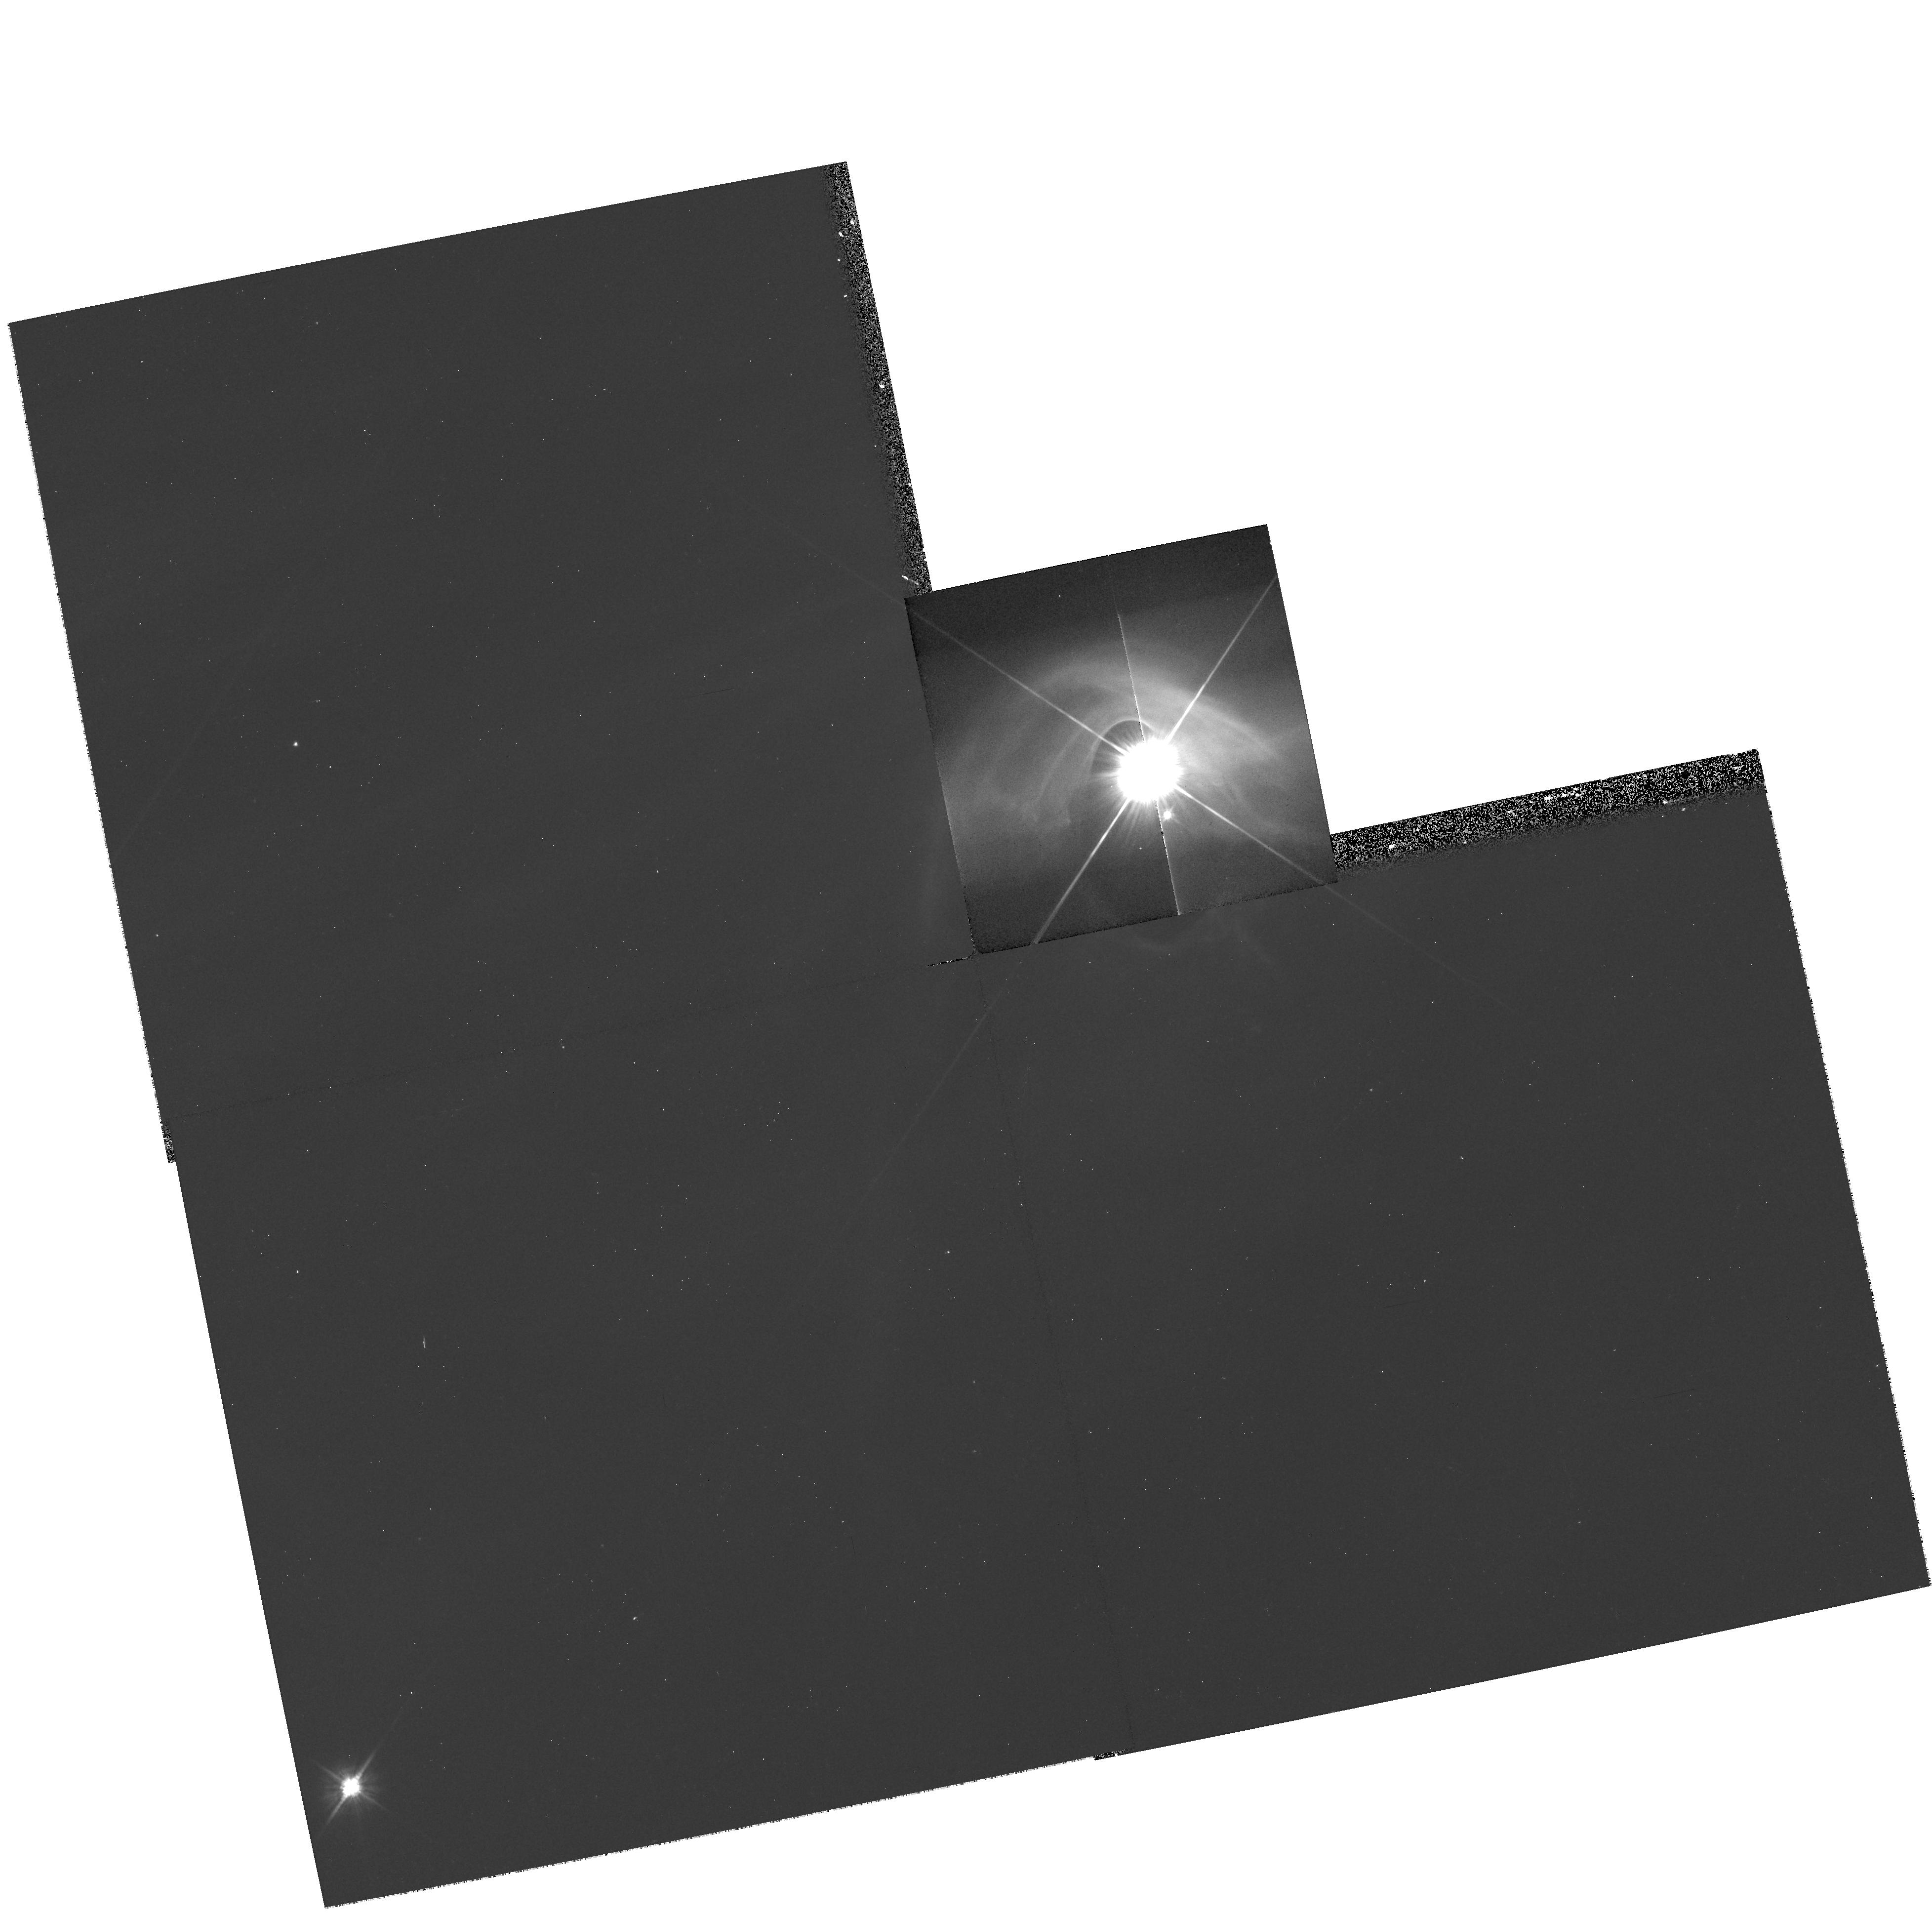
Target: SZ-19
Instrument: WFPC2/PC
Filter: F606W
Exposure: 11 min
Observation ID: hst_8216_13_wfpc2_pc_f606w_u5d713

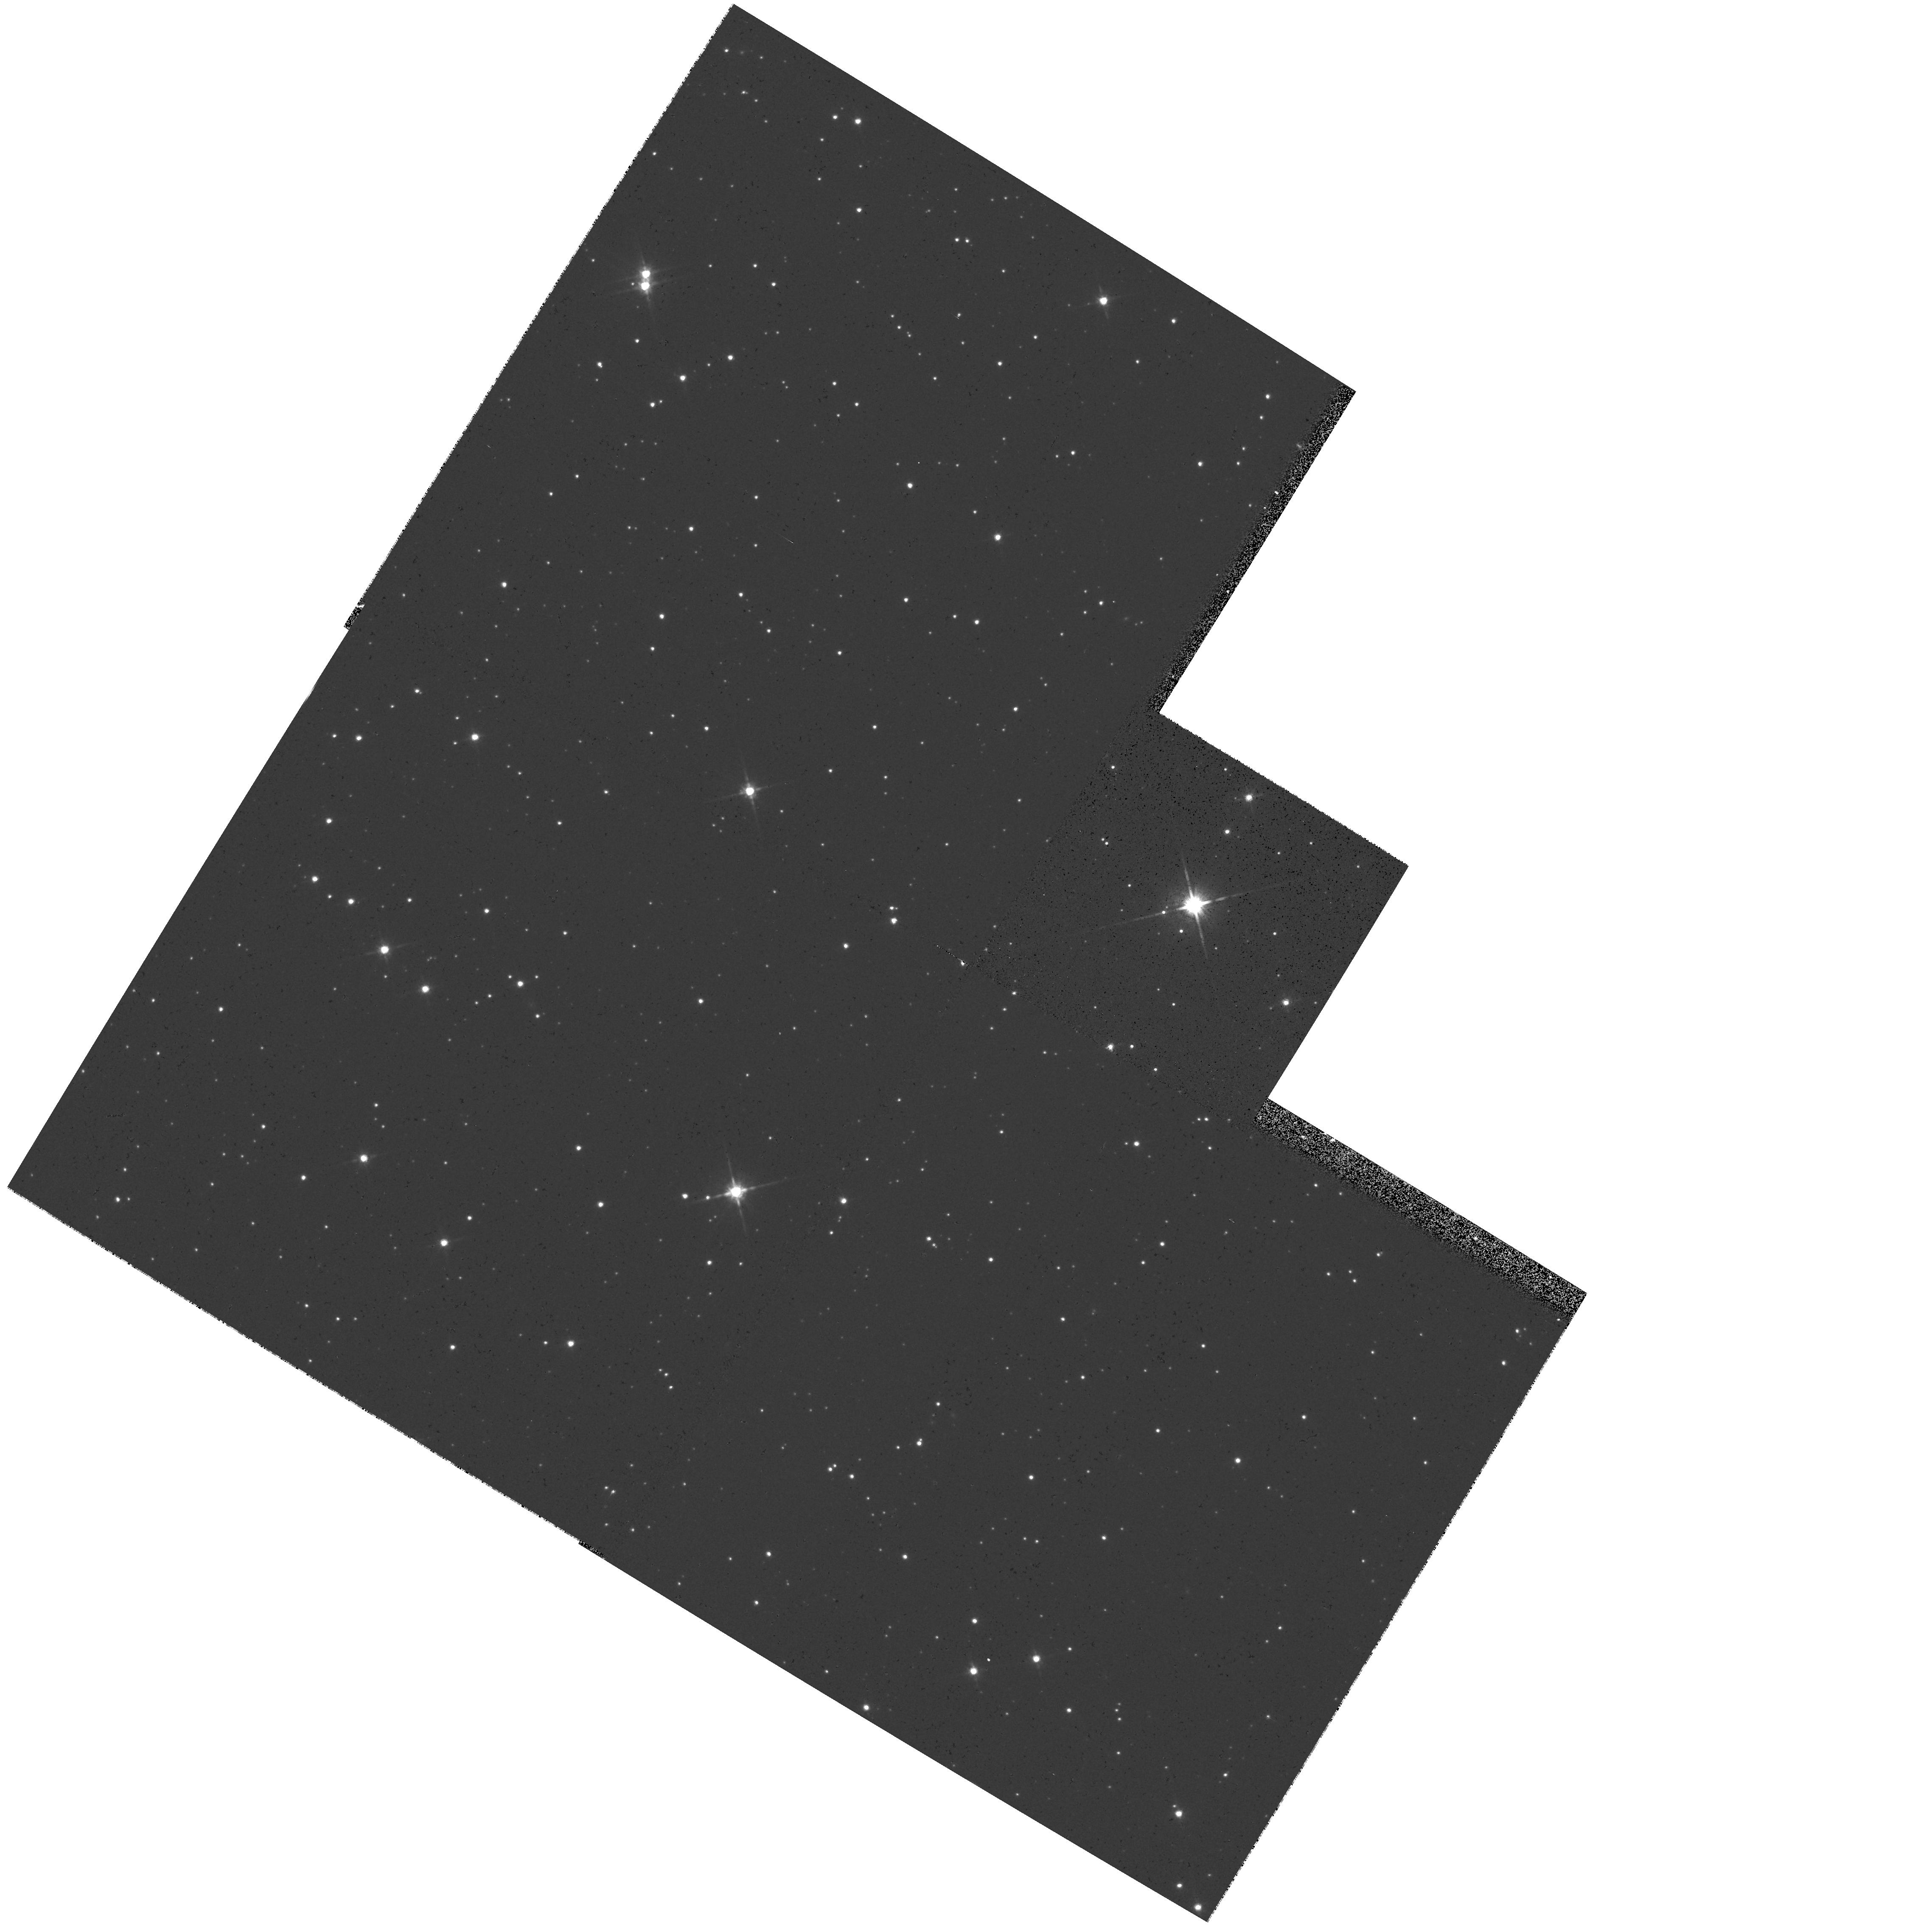
Target: SZ-111
Instrument: WFPC2/PC
Filter: F814W
Exposure: 5 min
Observation ID: hst_8216_31_wfpc2_pc_f814w_u5d731

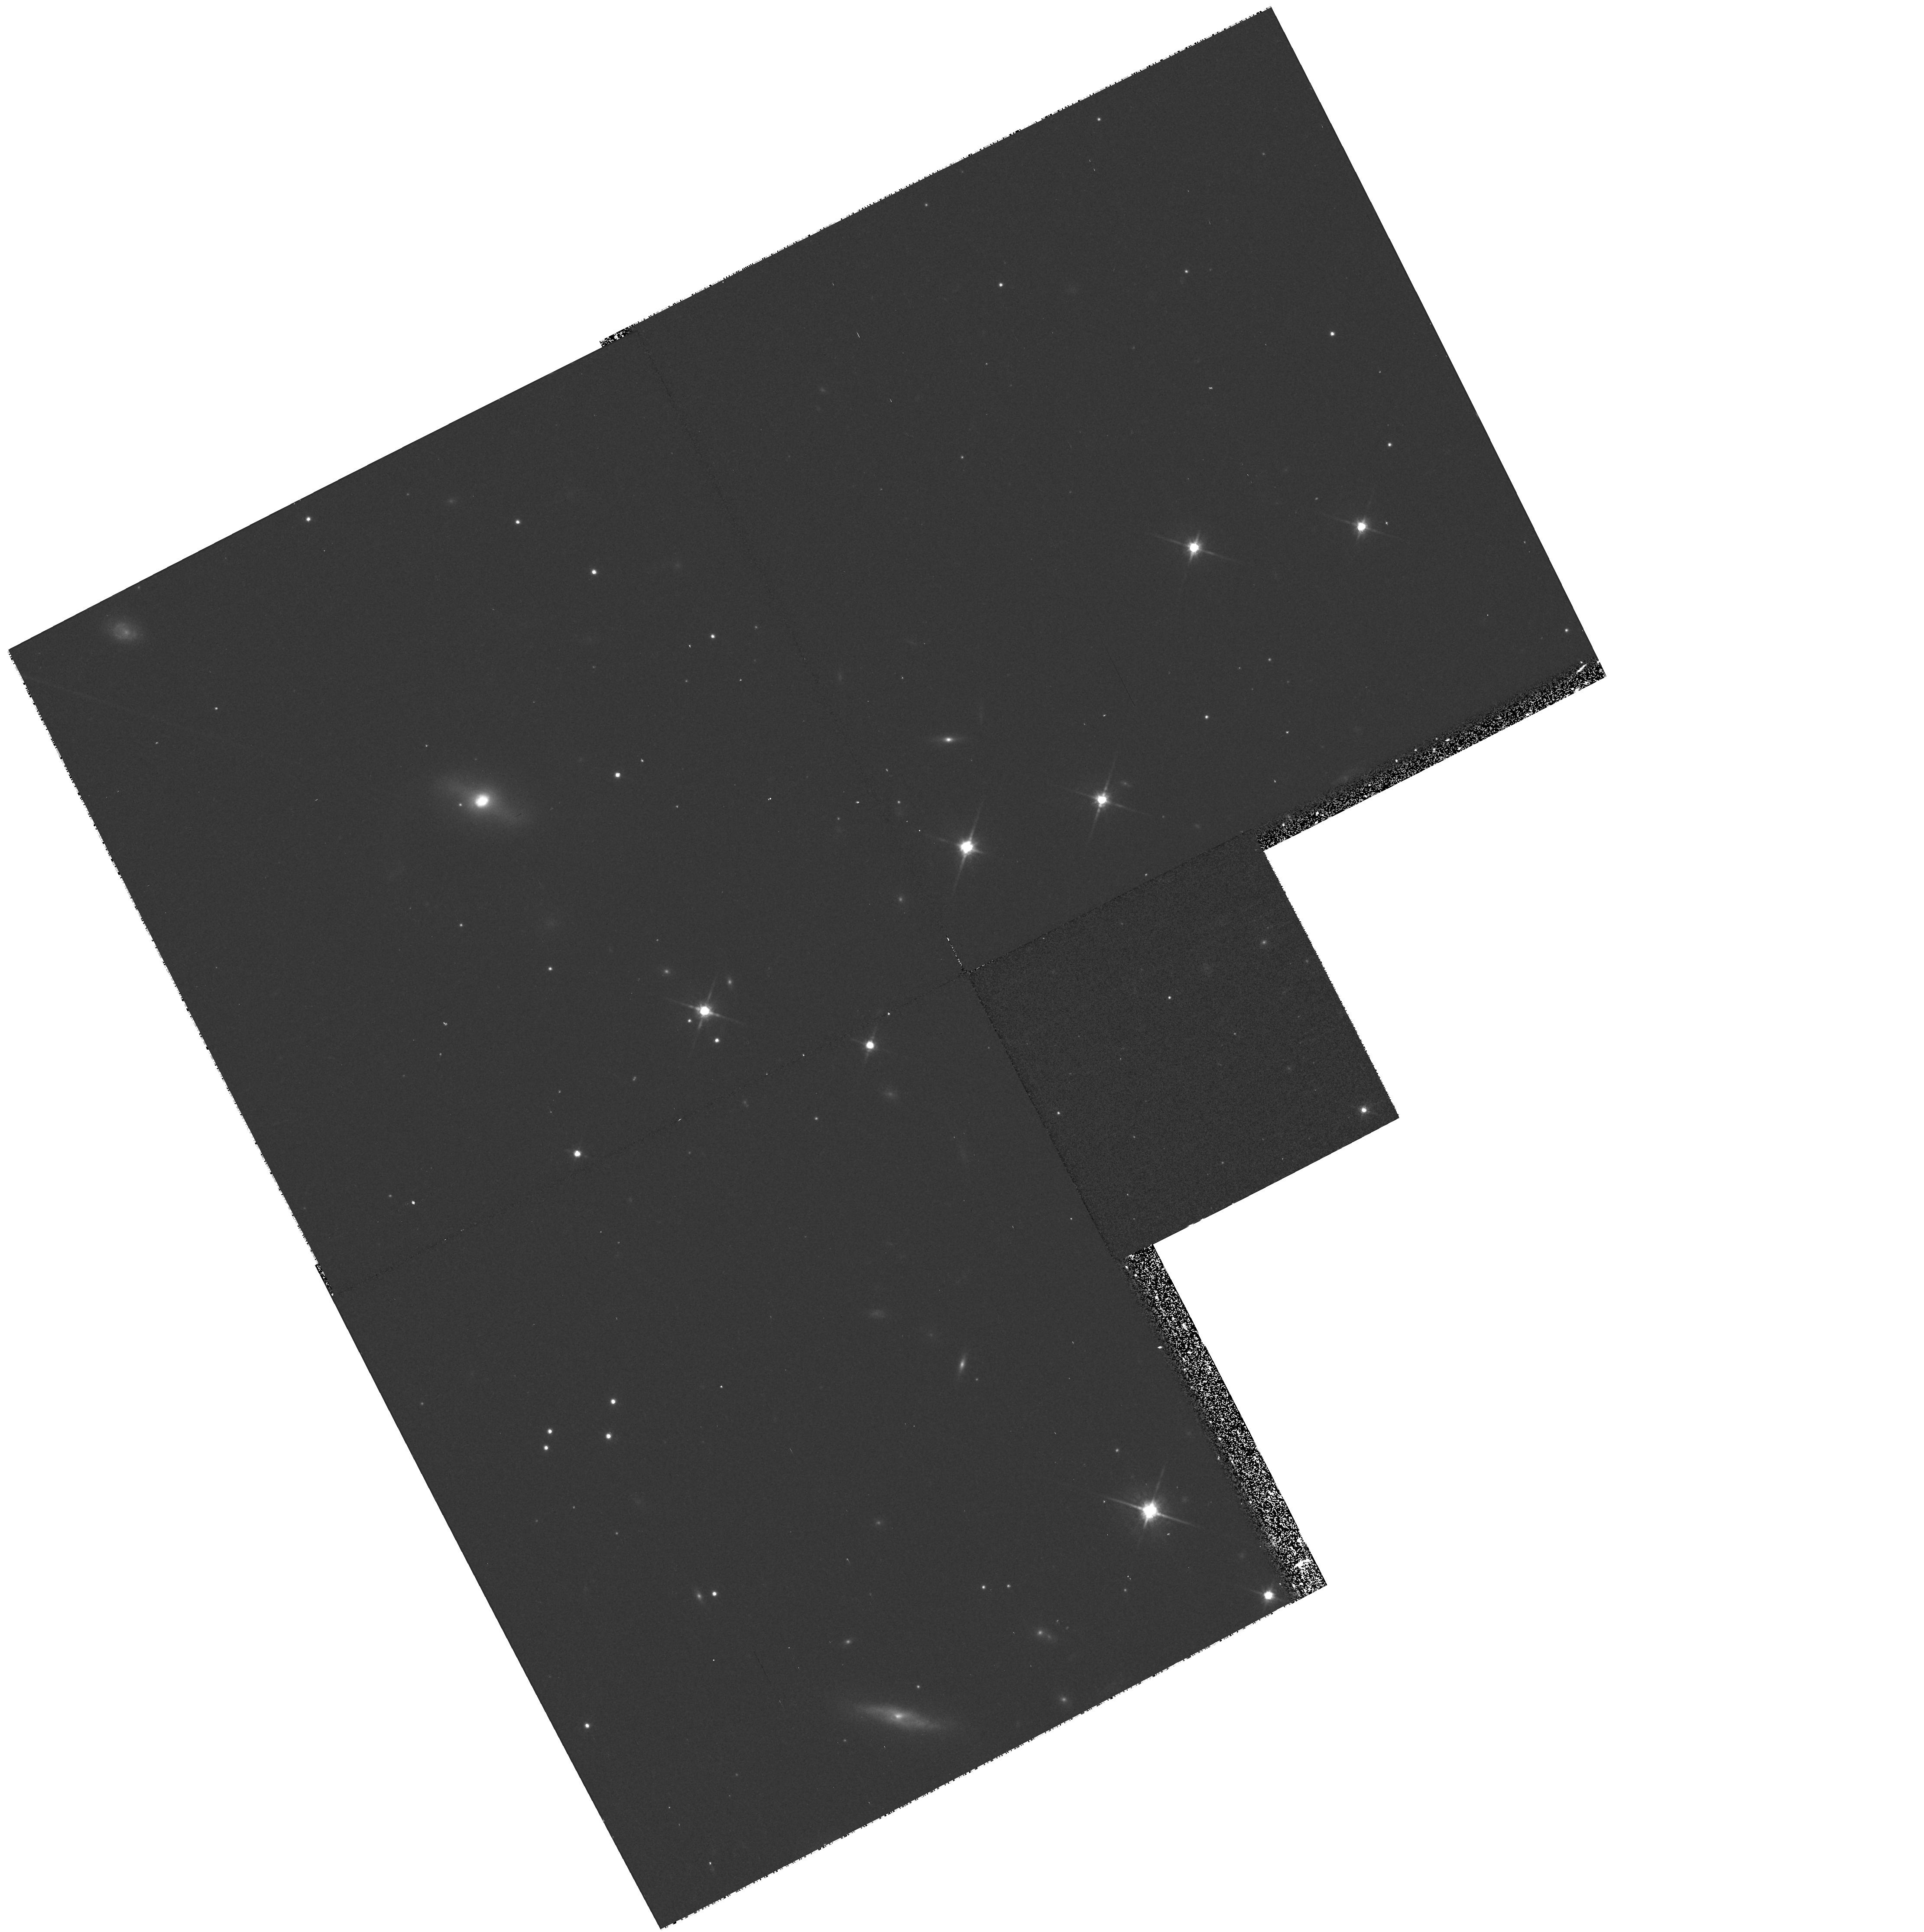
Target: IRAS04200+2759
Instrument: WFPC2/PC
Filter: F814W
Exposure: 20 min
Observation ID: hst_8216_53_wfpc2_pc_f814w_u5d753

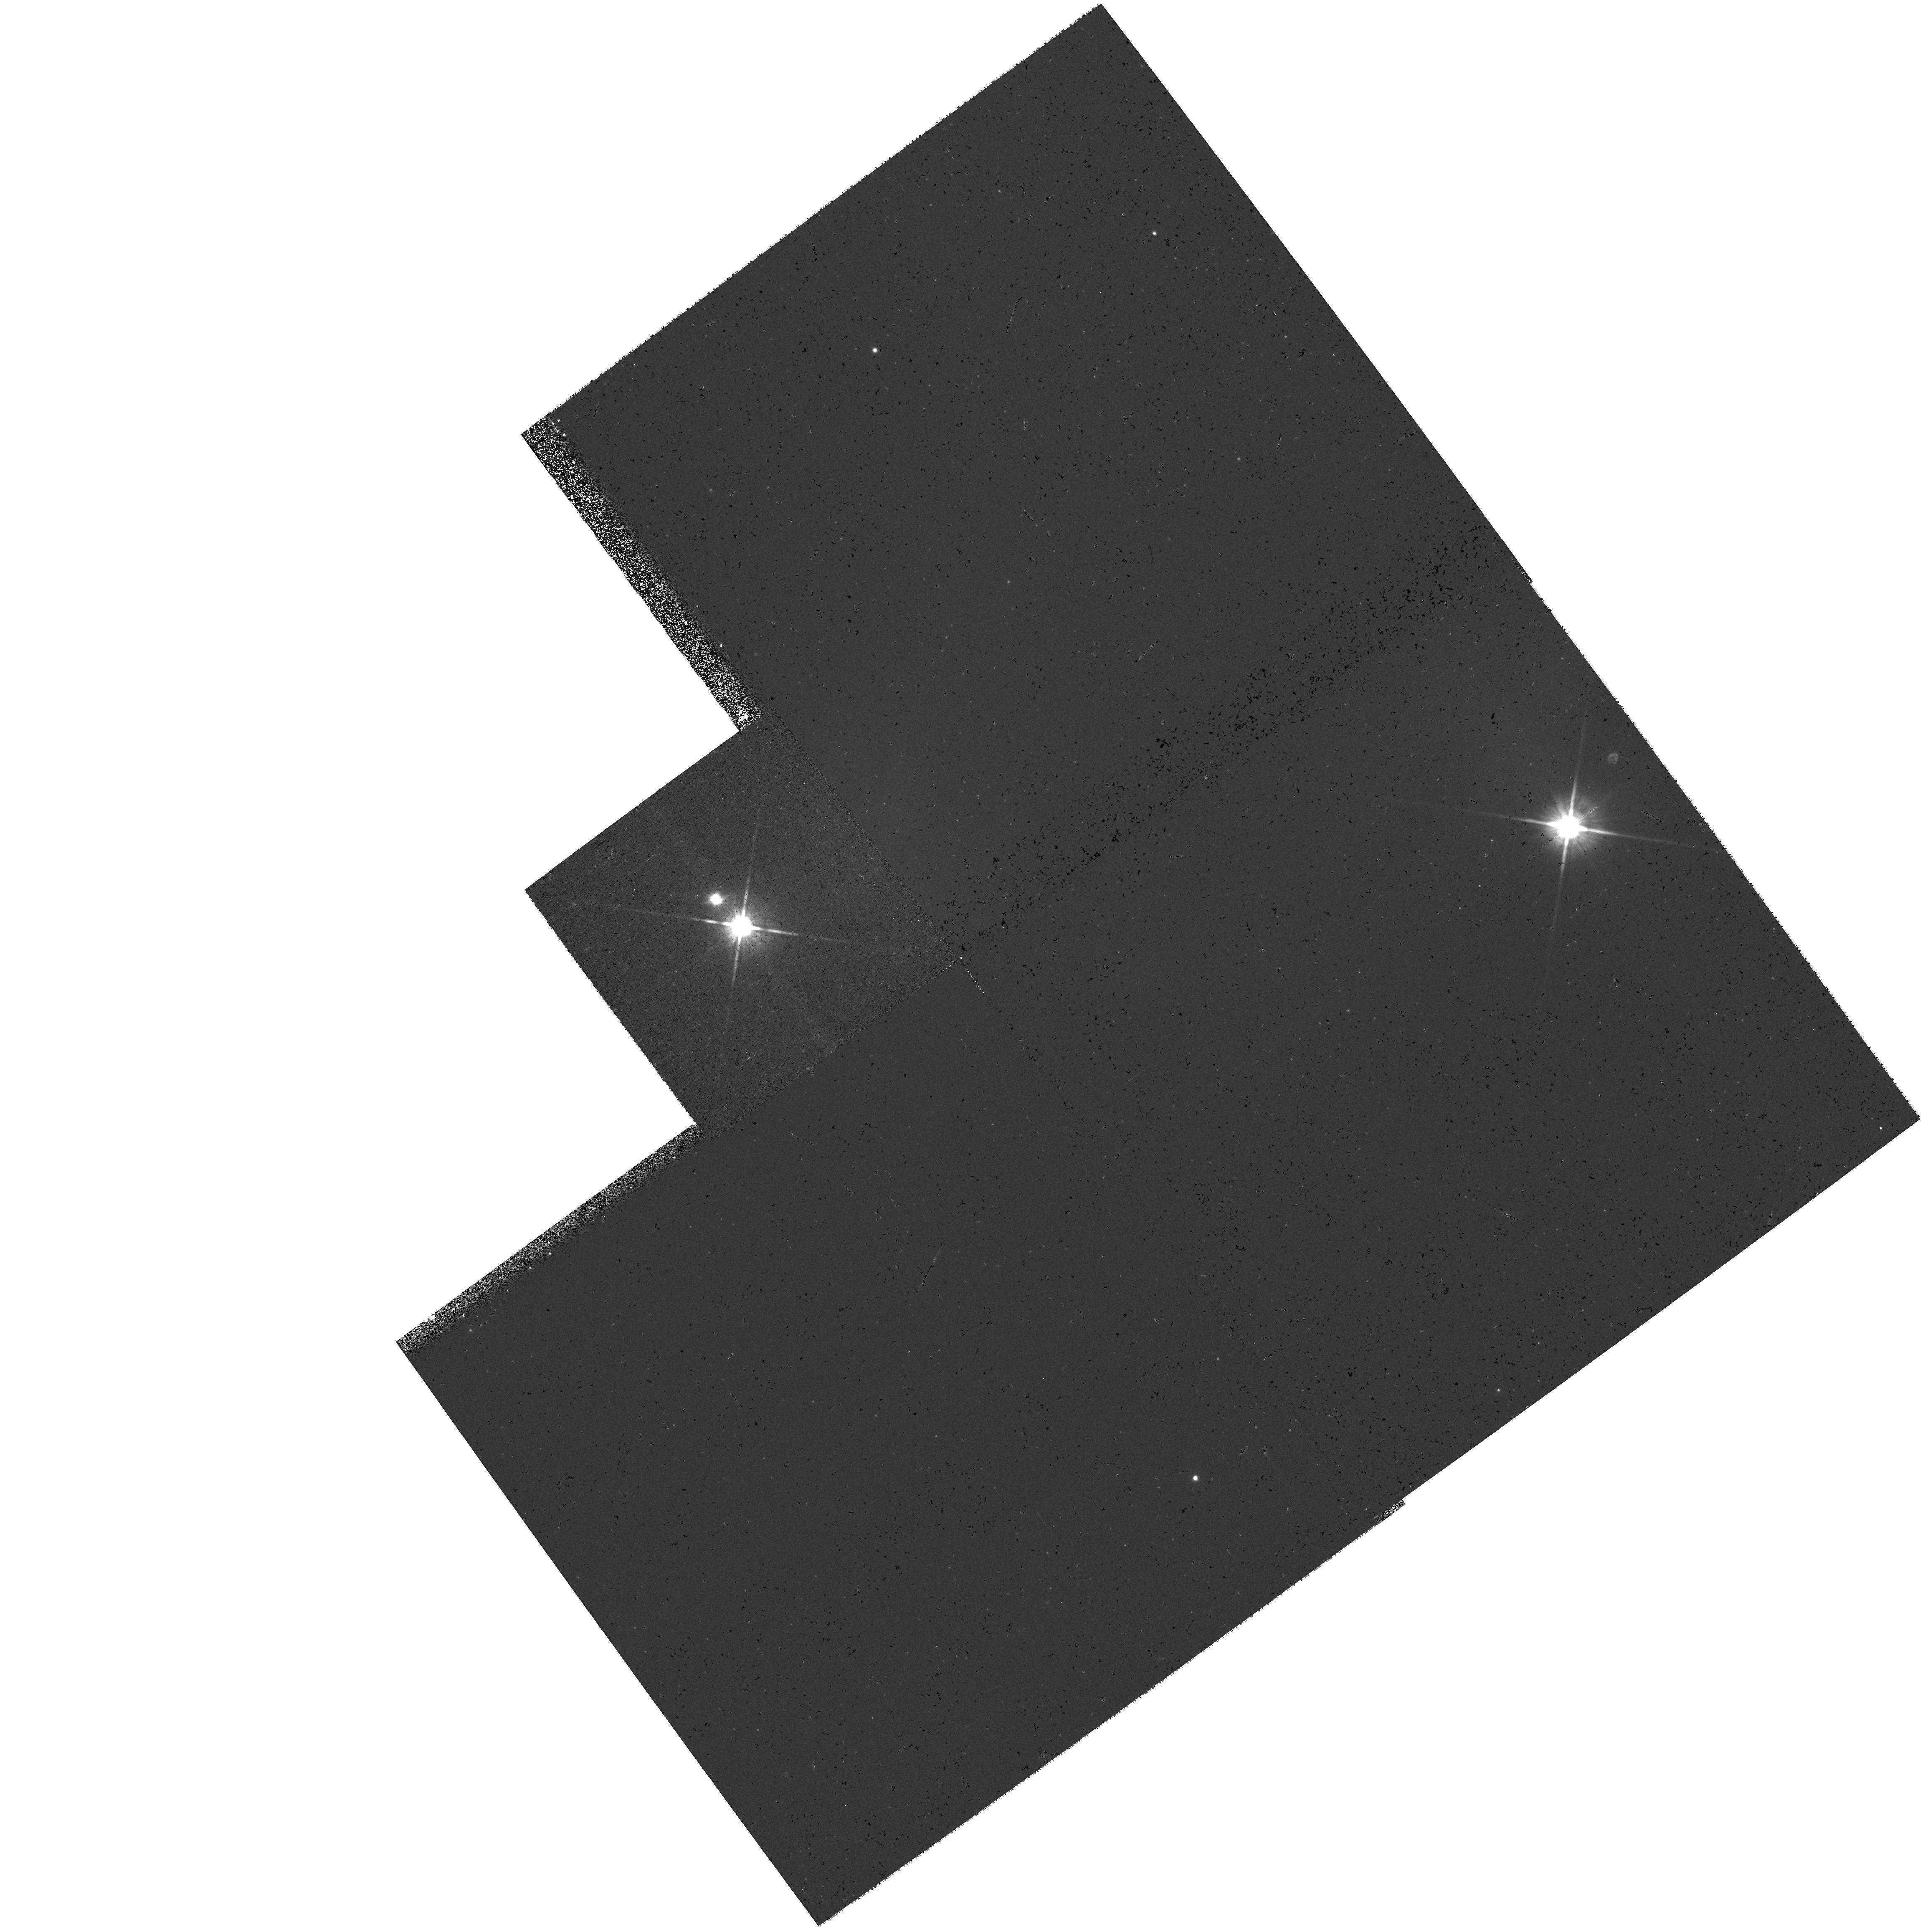
Target: HV-TAU
Instrument: WFPC2/PC
Filter: F814W
Exposure: 4 min
Observation ID: hst_8216_01_wfpc2_pc_f814w_u5d701

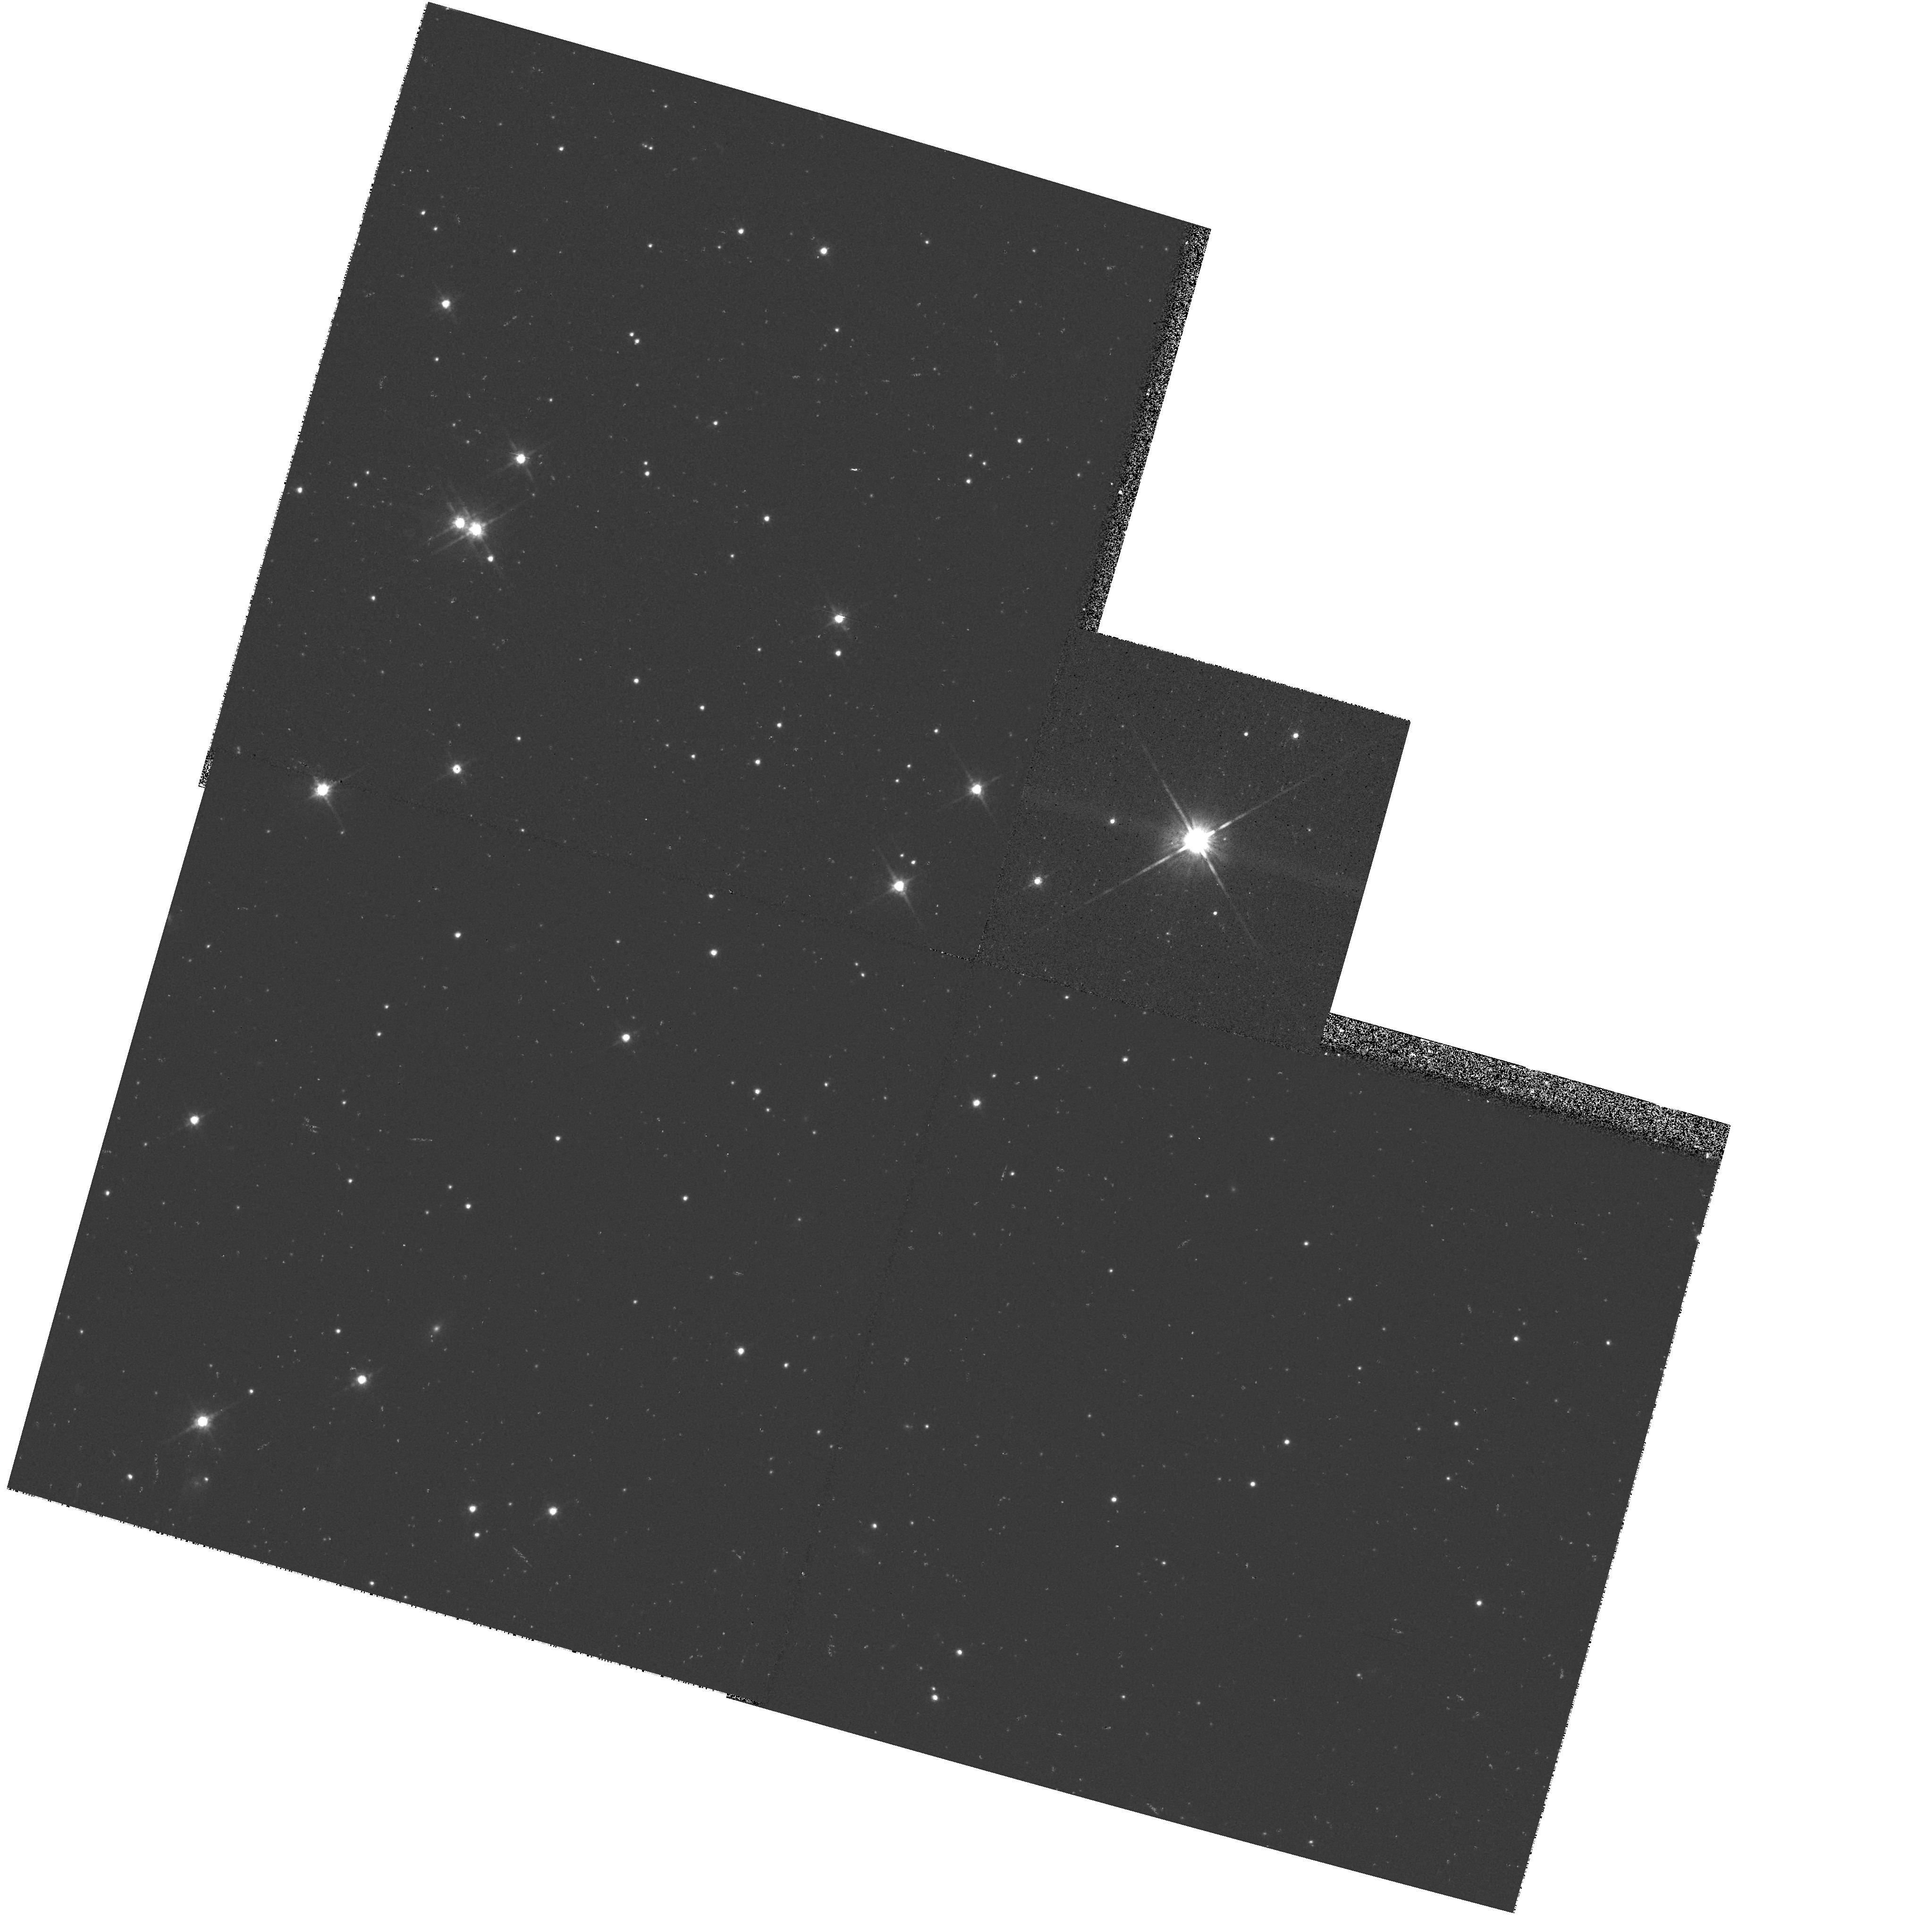
Target: GW-LUP
Instrument: WFPC2/PC
Filter: F814W
Exposure: 5 min
Observation ID: hst_8216_17_wfpc2_pc_f814w_u5d717

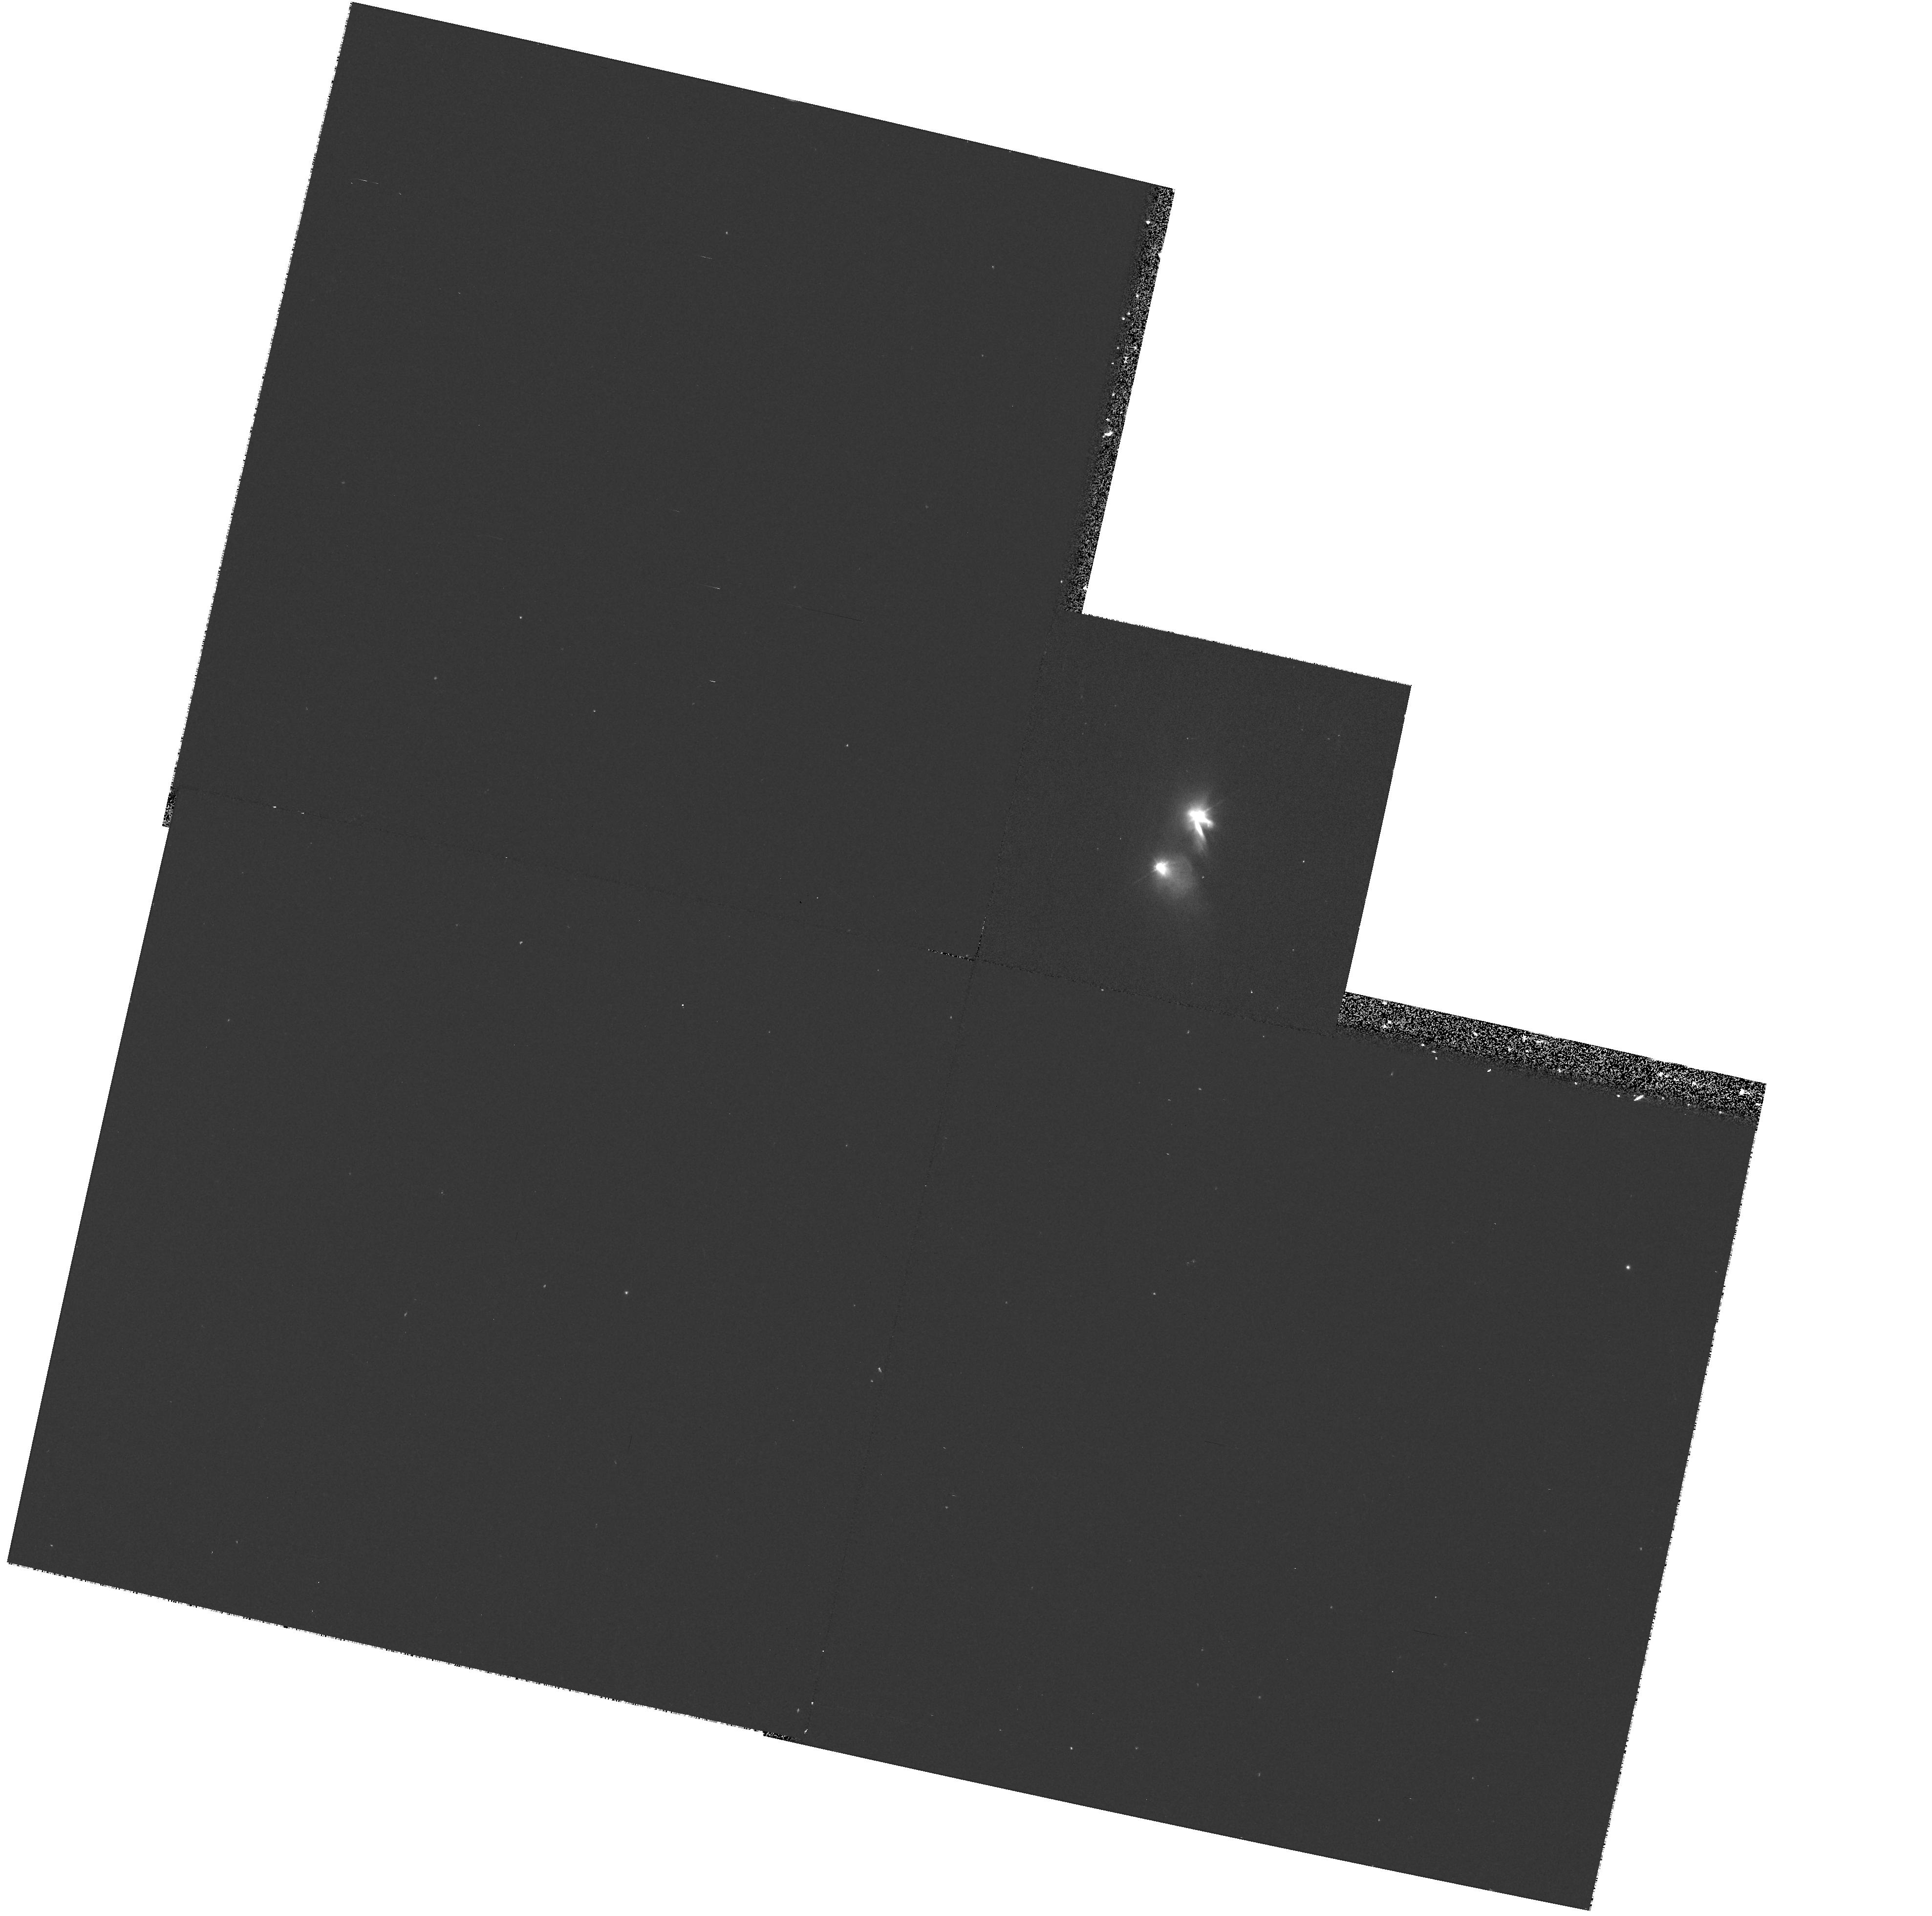
Target: L1642-2
Instrument: WFPC2/PC
Filter: F606W
Exposure: 20 min
Observation ID: hst_8216_10_wfpc2_pc_f606w_u5d710

T Tauri Star Snapshot Survey II. Completing the CTTs Sample (PI: Stapelfeldt, Karl)

Infrared and millimeter continuum photometry suggests that as many as 50\ solar nebula from which our planetary system formed. However, high resolution, high dynamic range optical images currently exist for only a few dozen of the hundreds of nearby T Tauri stars that may harbor observable disks. Initial HST imaging with WFPC2 has shown that circumstellar disks are detectable as reflection nebulosities adjacent to the bright PSF of the central star. We propose a continuation of our R-band SNAPshot survey of T Tauri stars in the five nearest star-forming clouds. The expanded source list includes all nearby classical T Tauri stars with HAlpha equivalent widths greater than 100 Angstroms - a group of objects which theory suggests are actively accreting material from circumstellar disks. Our goals are to determine the frequency of disk detections, to measure the disk sizes and constrain their masses, to identify the nearly edge-on systems which are particularly favorable for studies of disk geometry, and to discover new disks undetectable using other techniques. In combination with our Cycle 7 program, the result will be a large, uniform image database on as many as 140 young stars likely to possess circumstellar disks. This database will be of fundamental importance to understanding the nature of planet-forming environments and their frequency in the galaxy.